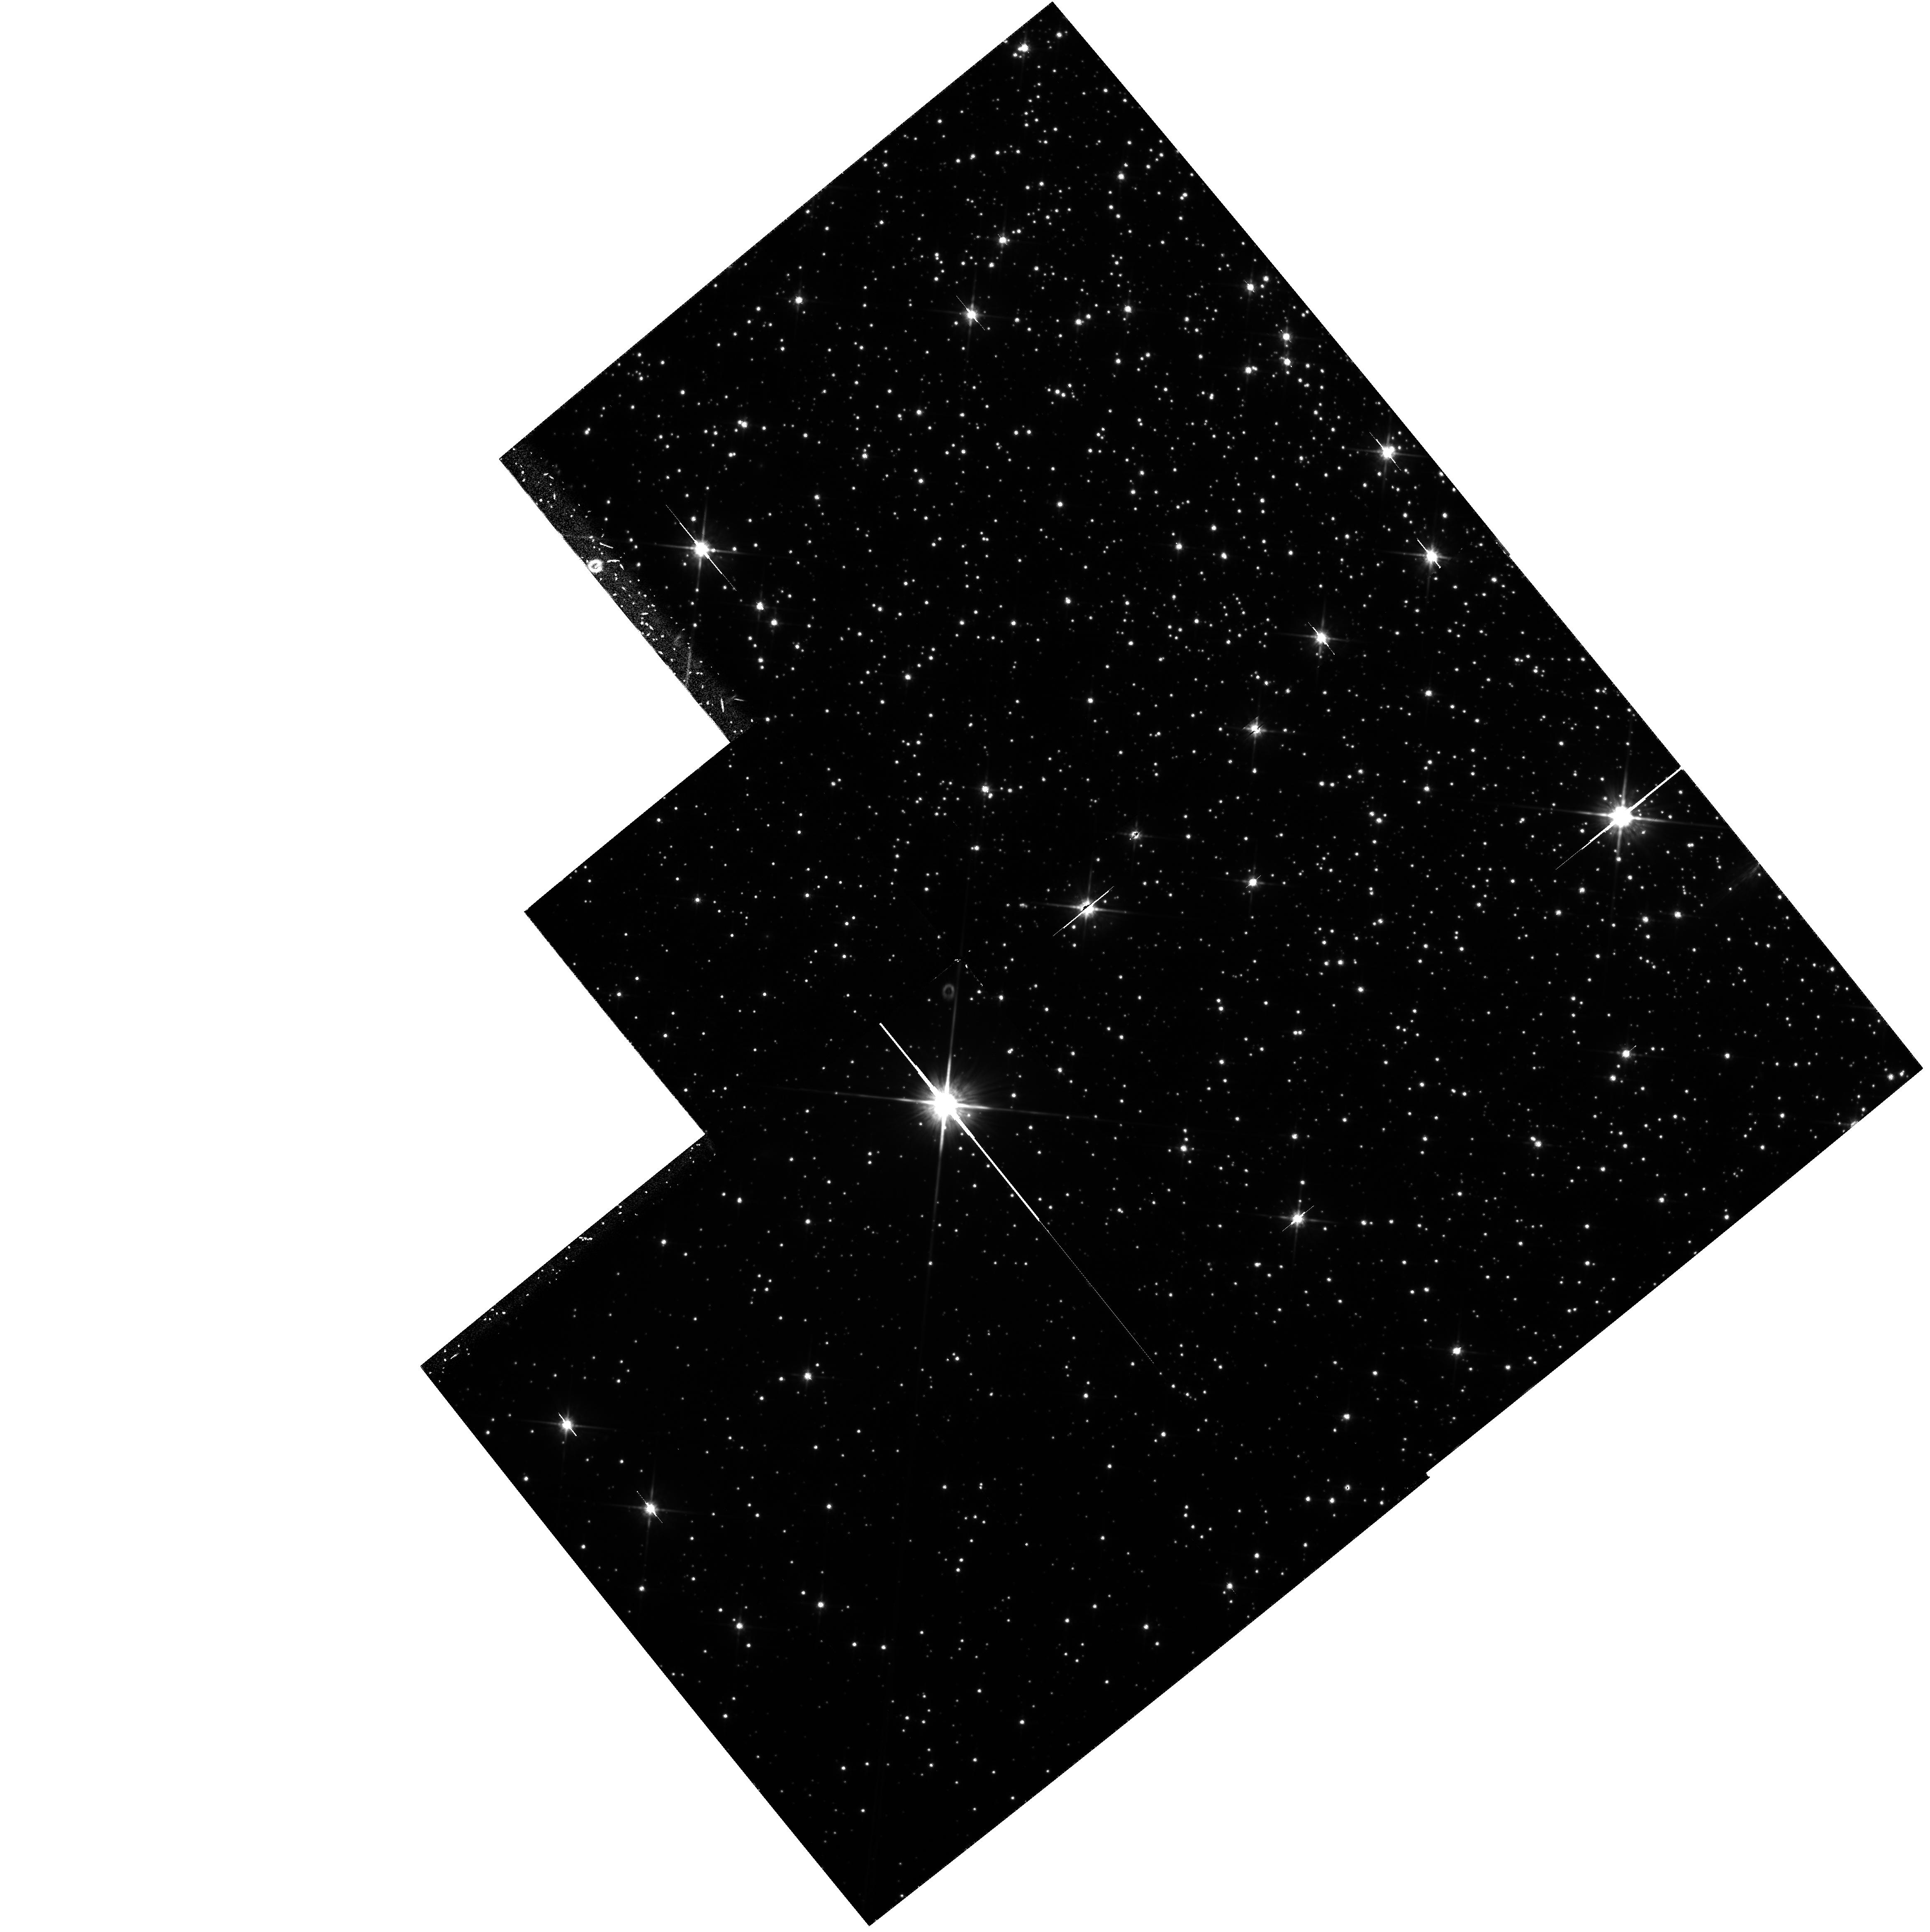
Target: NGC6254. Instrument: WFPC2/PC. Filter: F814W. Exposure: 1.9 h. Observation ID: hst_6113_02_wfpc2_pc_f814w_u2x802

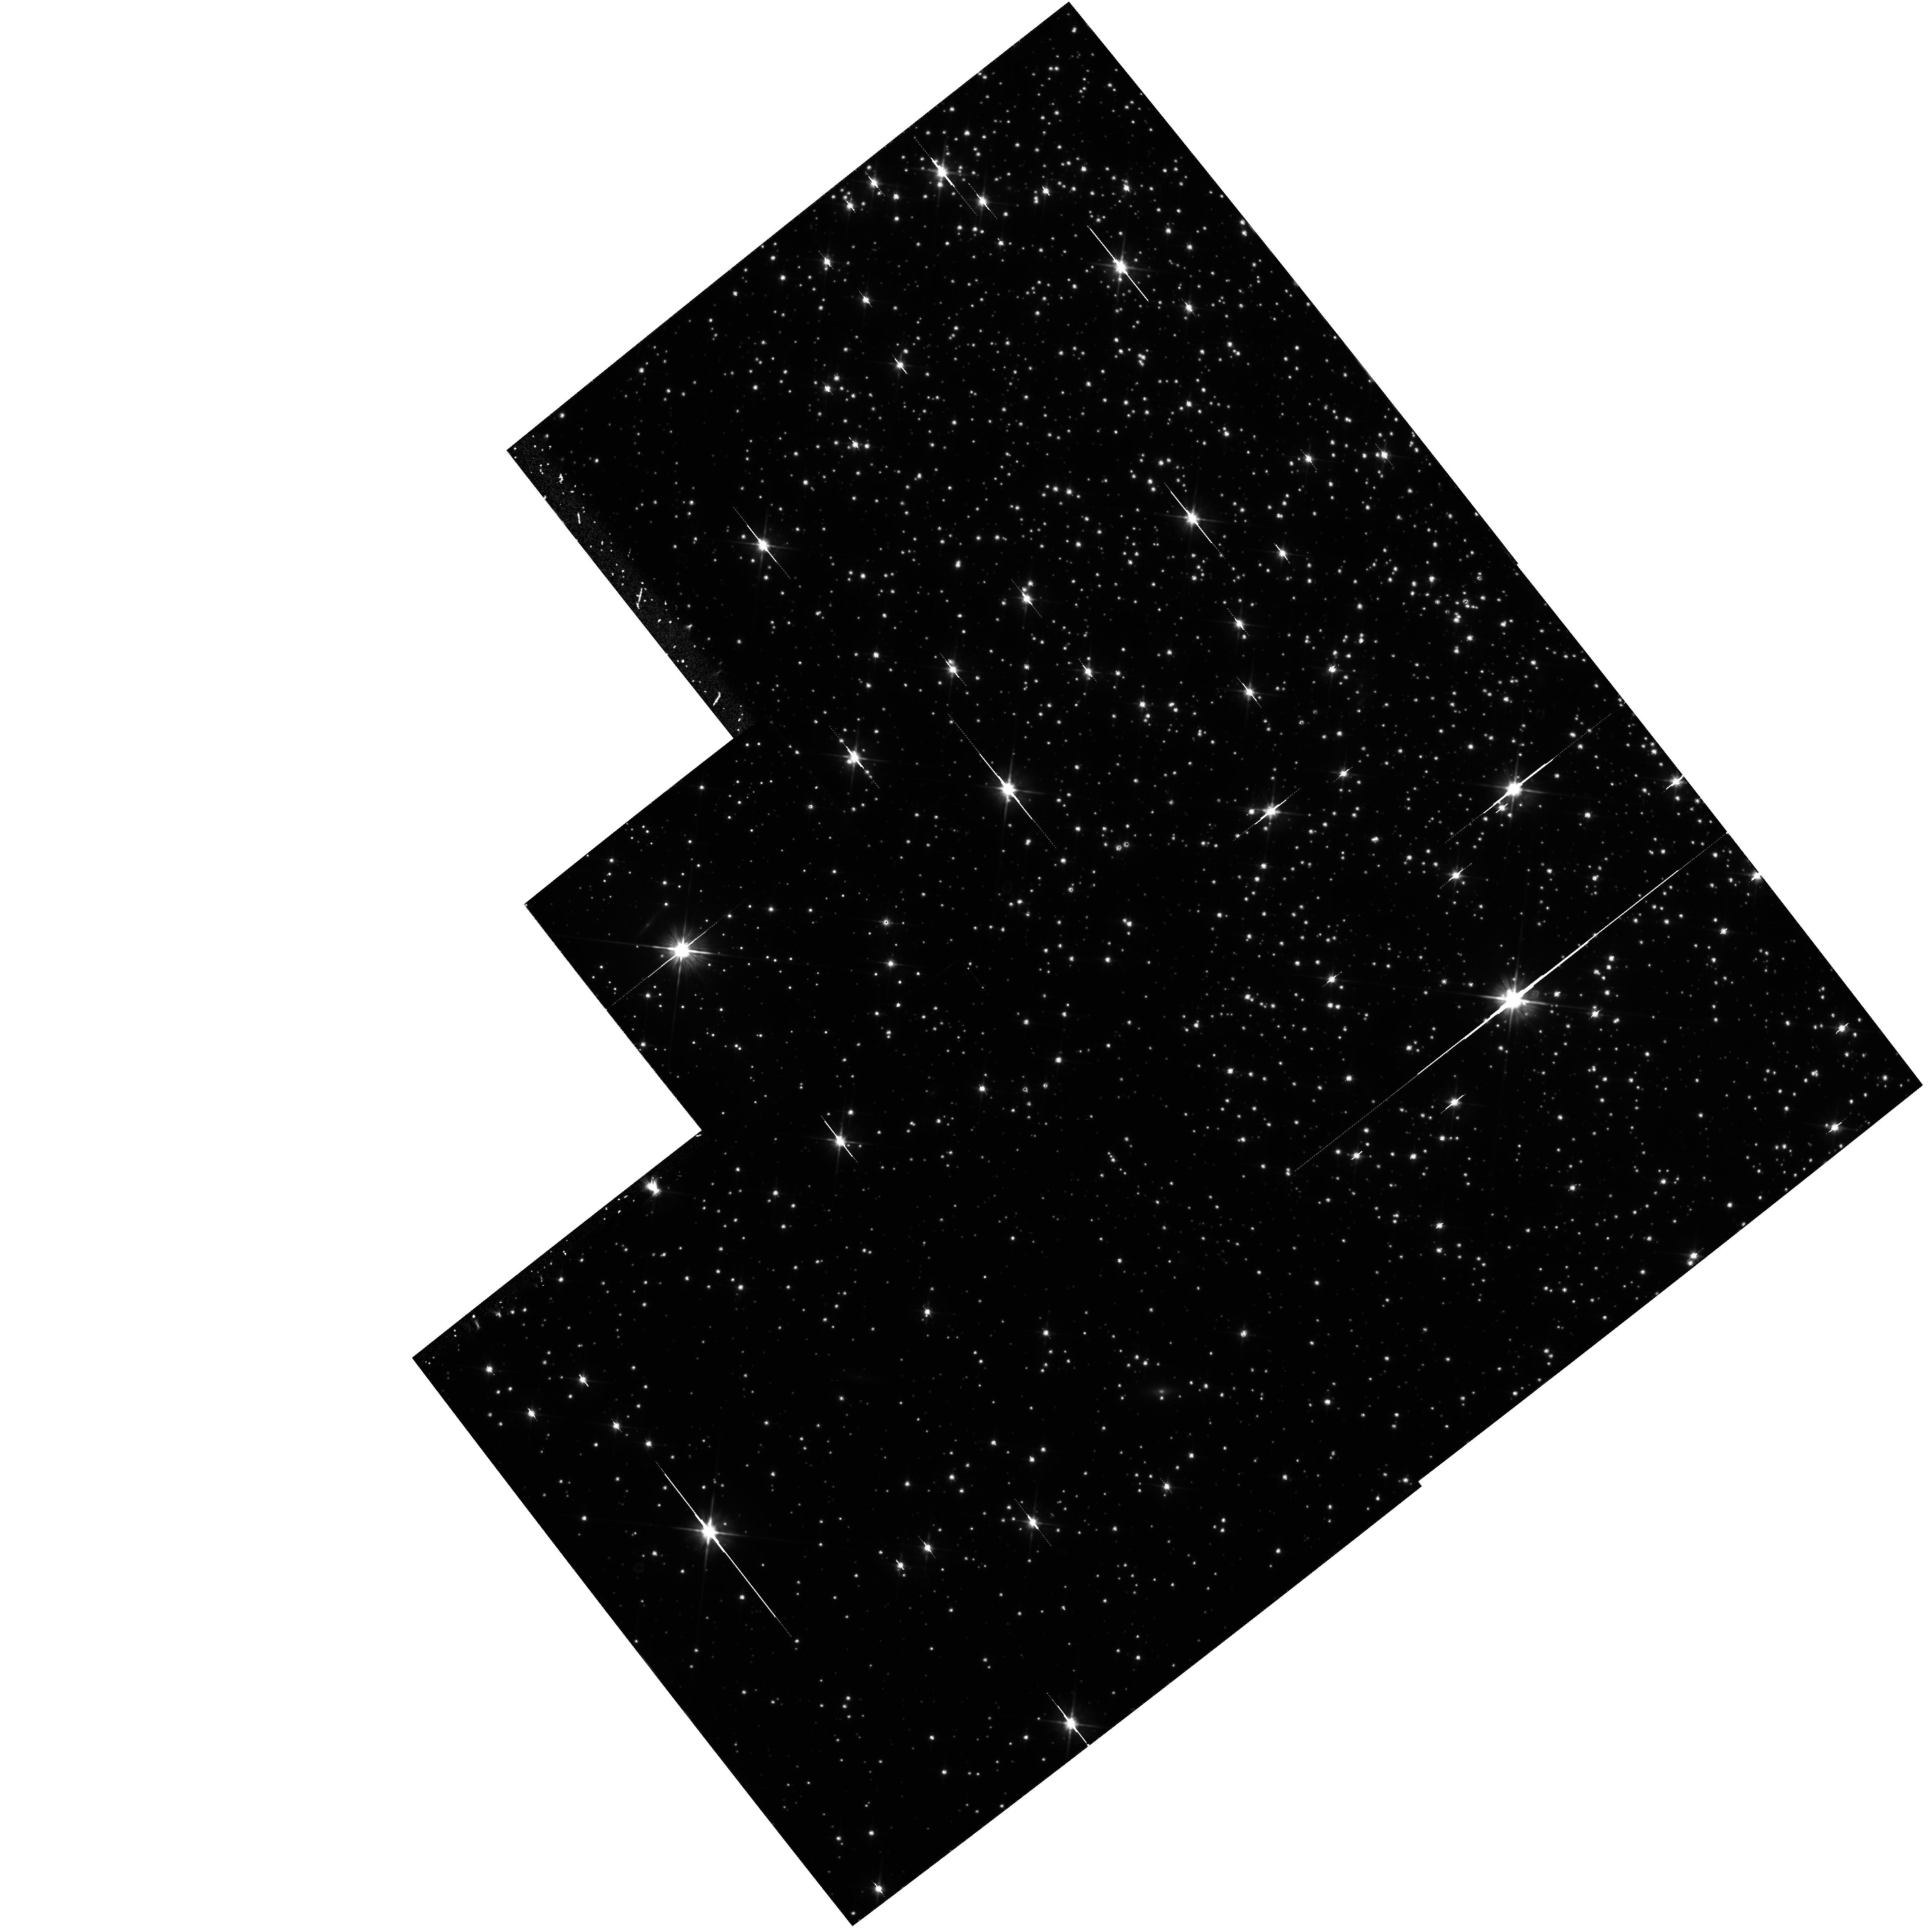
Target: NGC6809. Instrument: WFPC2/PC. Filter: F606W. Exposure: 1.9 h. Observation ID: hst_6113_04_wfpc2_pc_f606w_u2x804

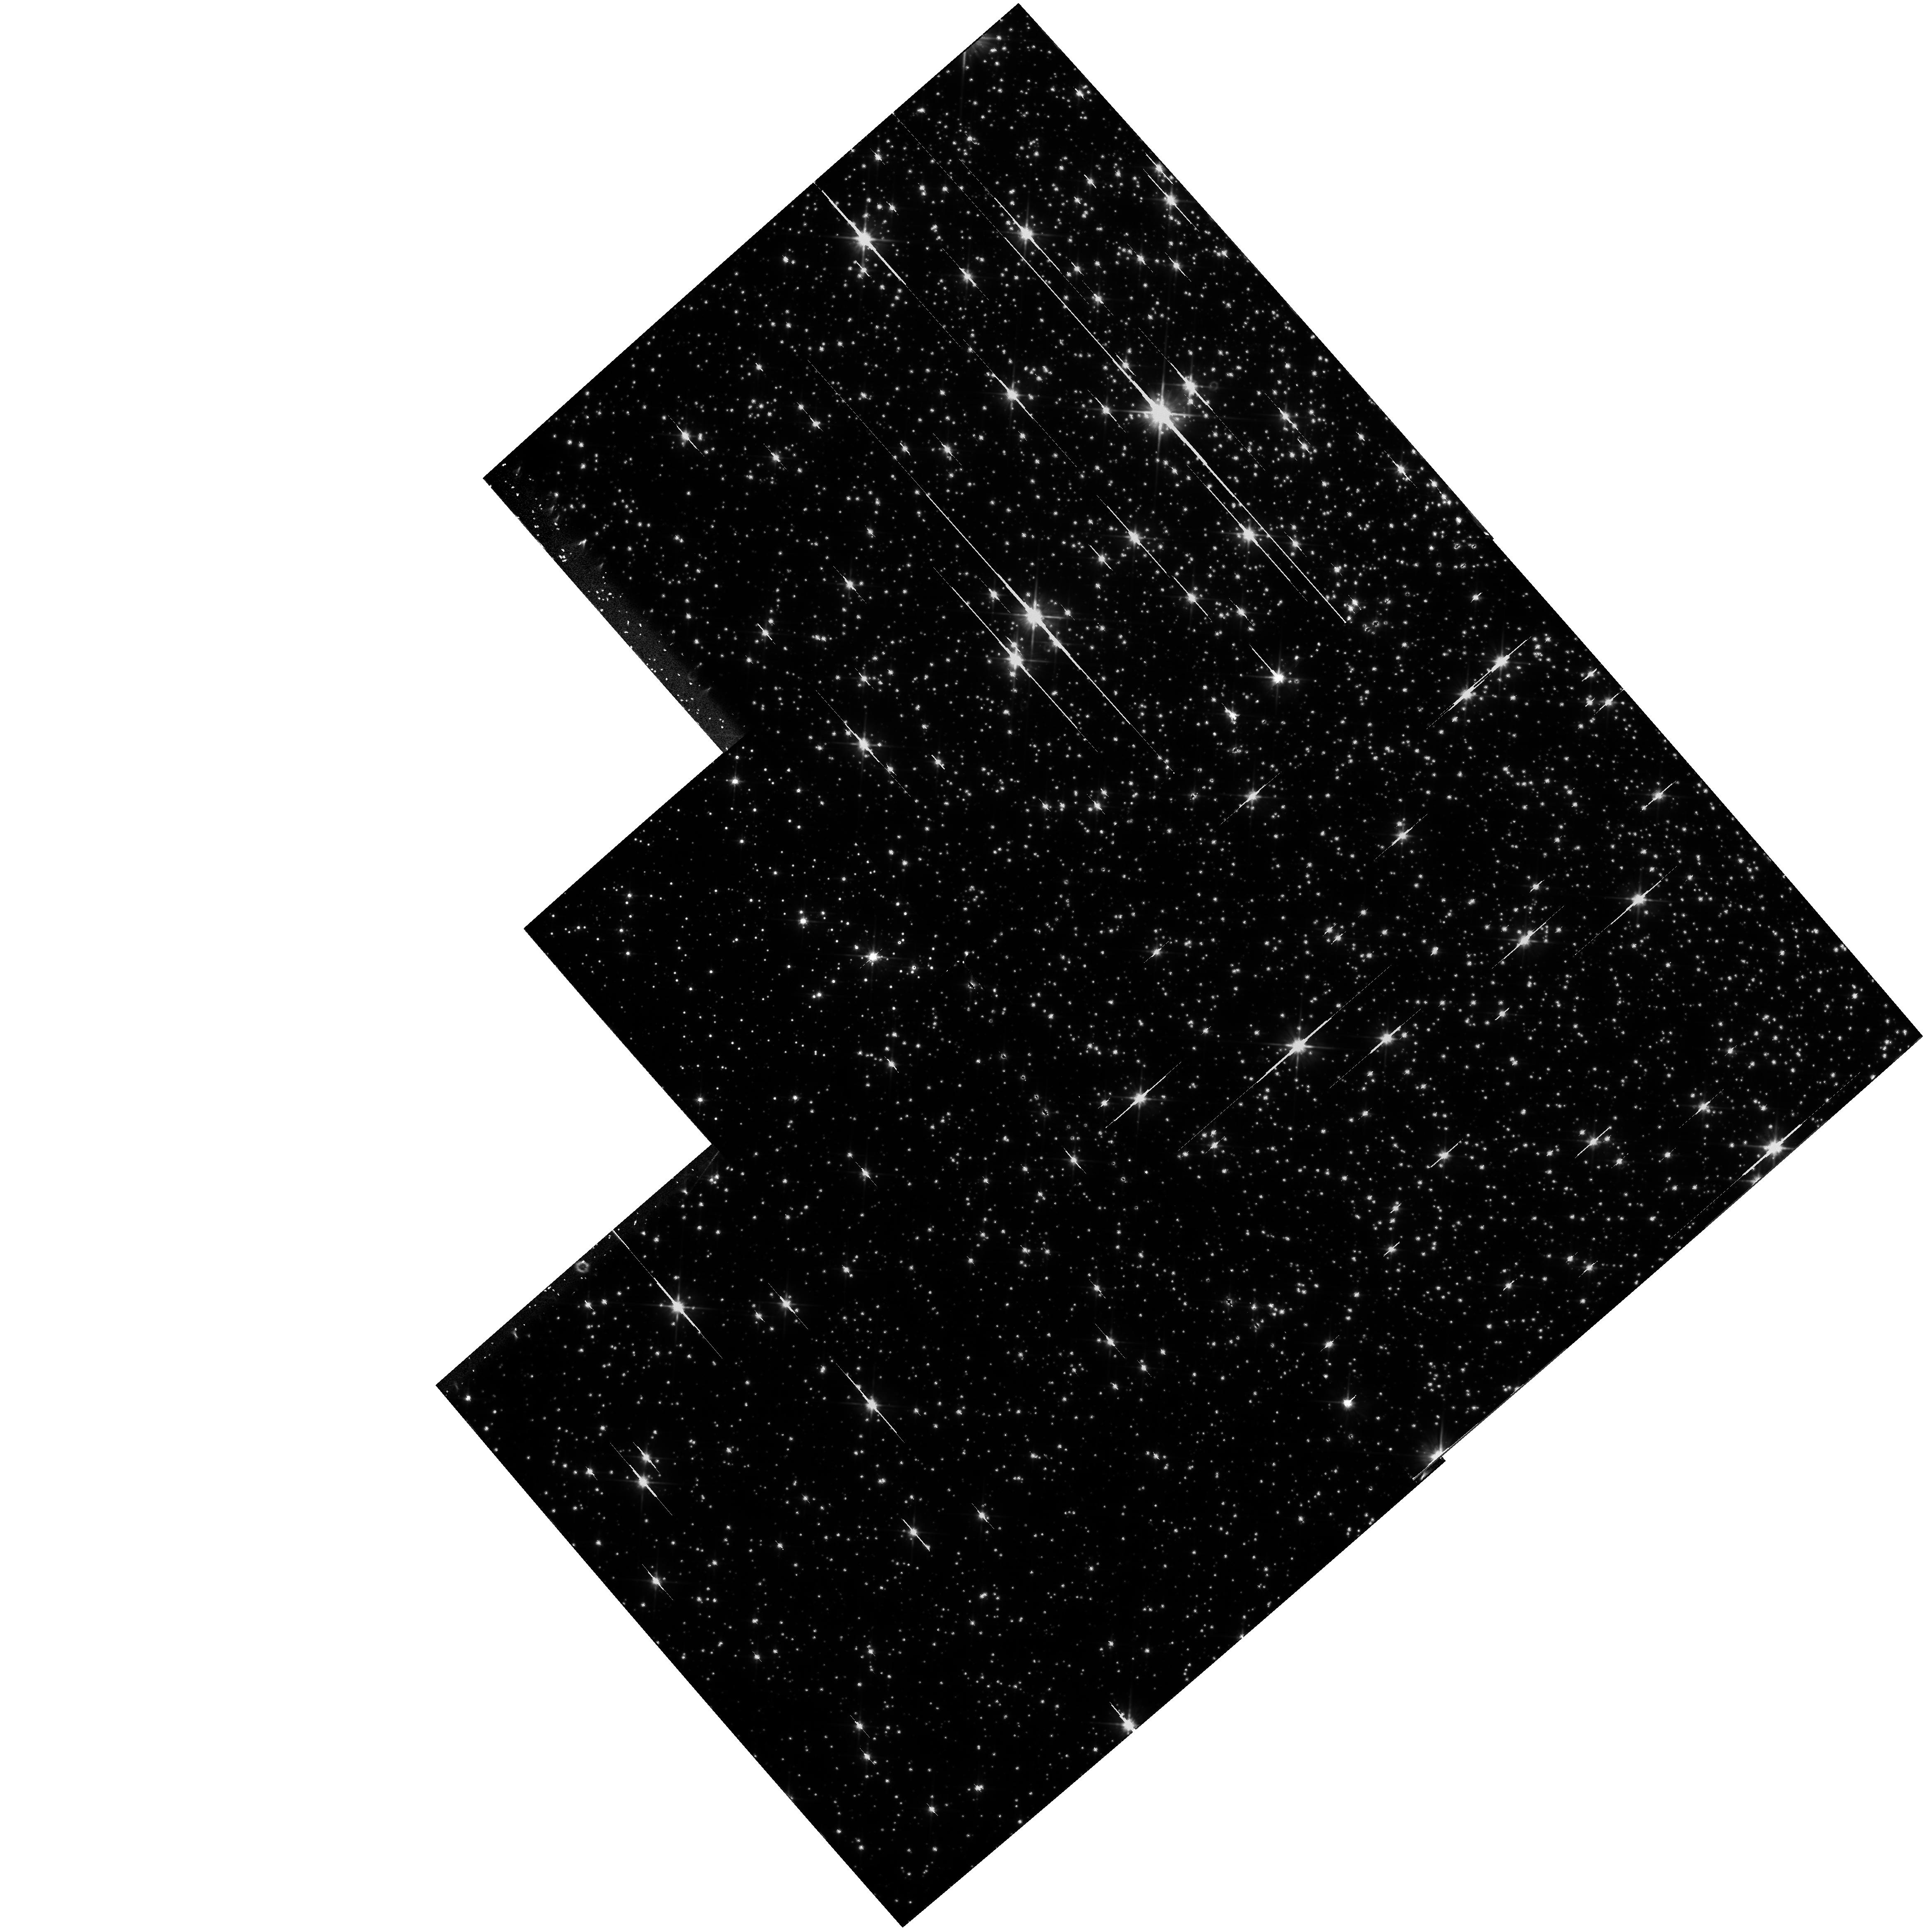
Target: NGC6656. Instrument: WFPC2/PC. Filter: F606W. Exposure: 1.3 h. Observation ID: hst_6113_03_wfpc2_pc_f606w_u2x803

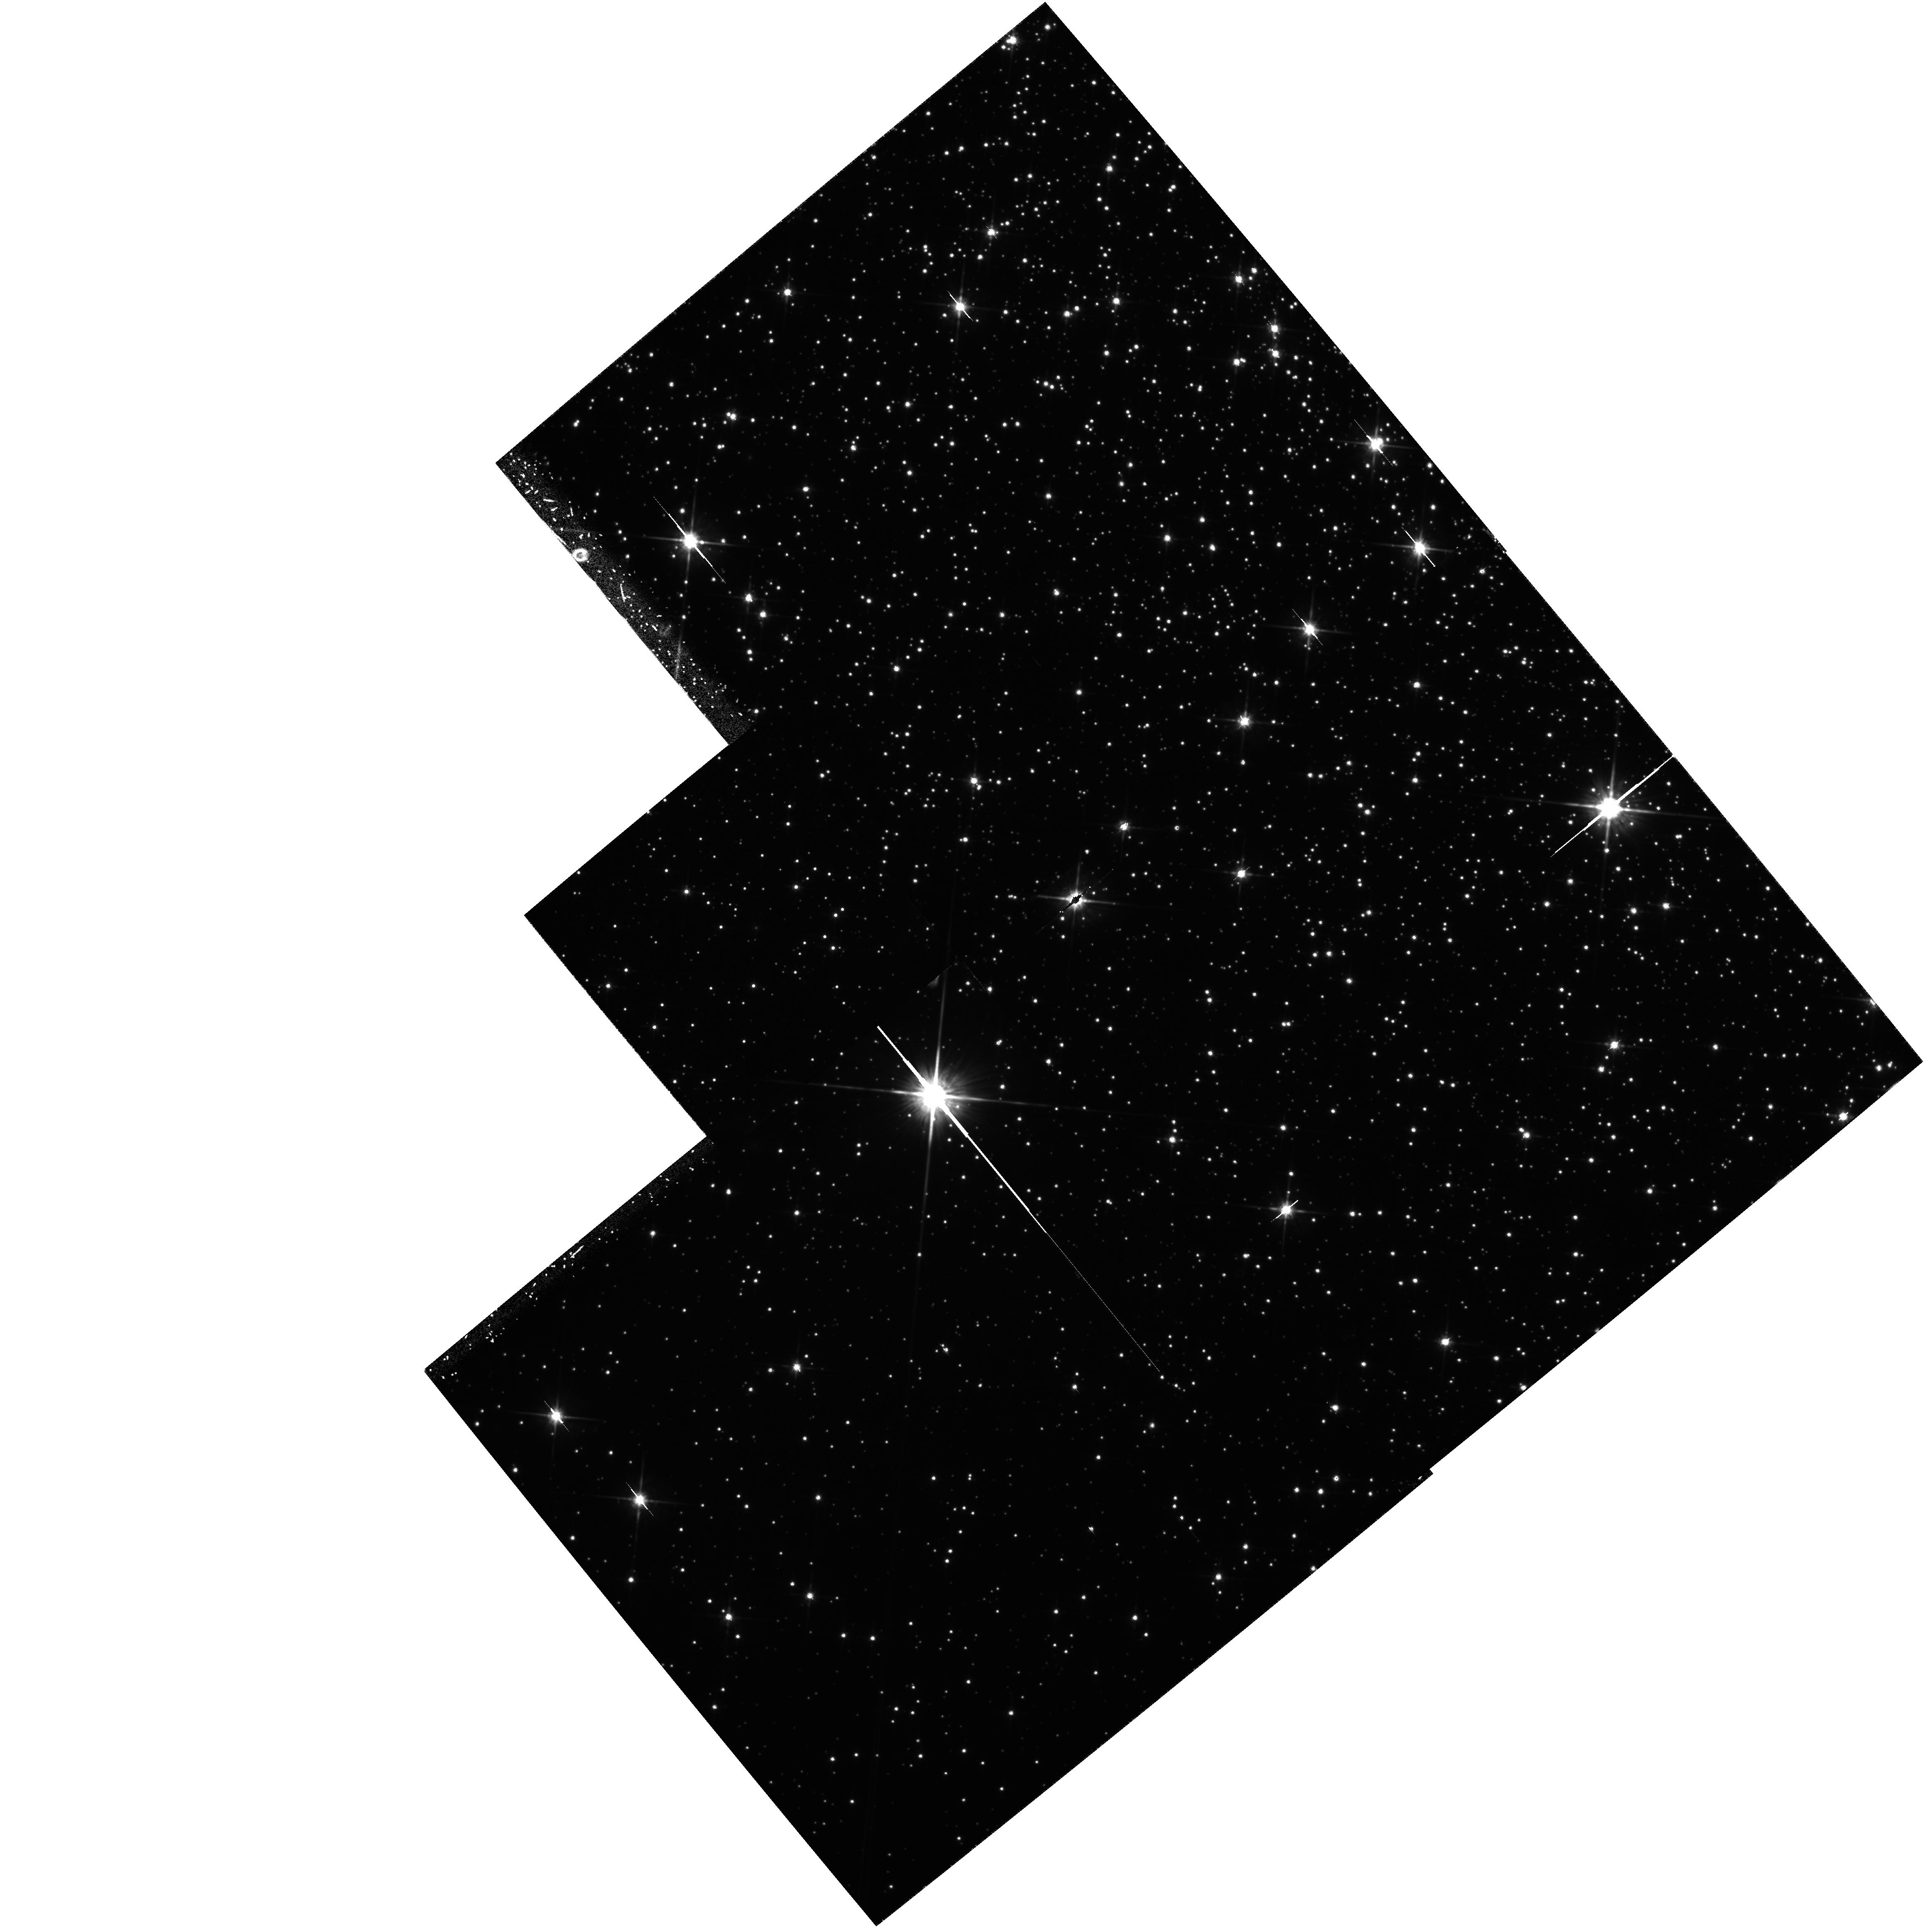
Target: NGC6254. Instrument: WFPC2/PC. Filter: F814W. Exposure: 1.3 h. Observation ID: hst_6113_01_wfpc2_pc_f814w_u2x801

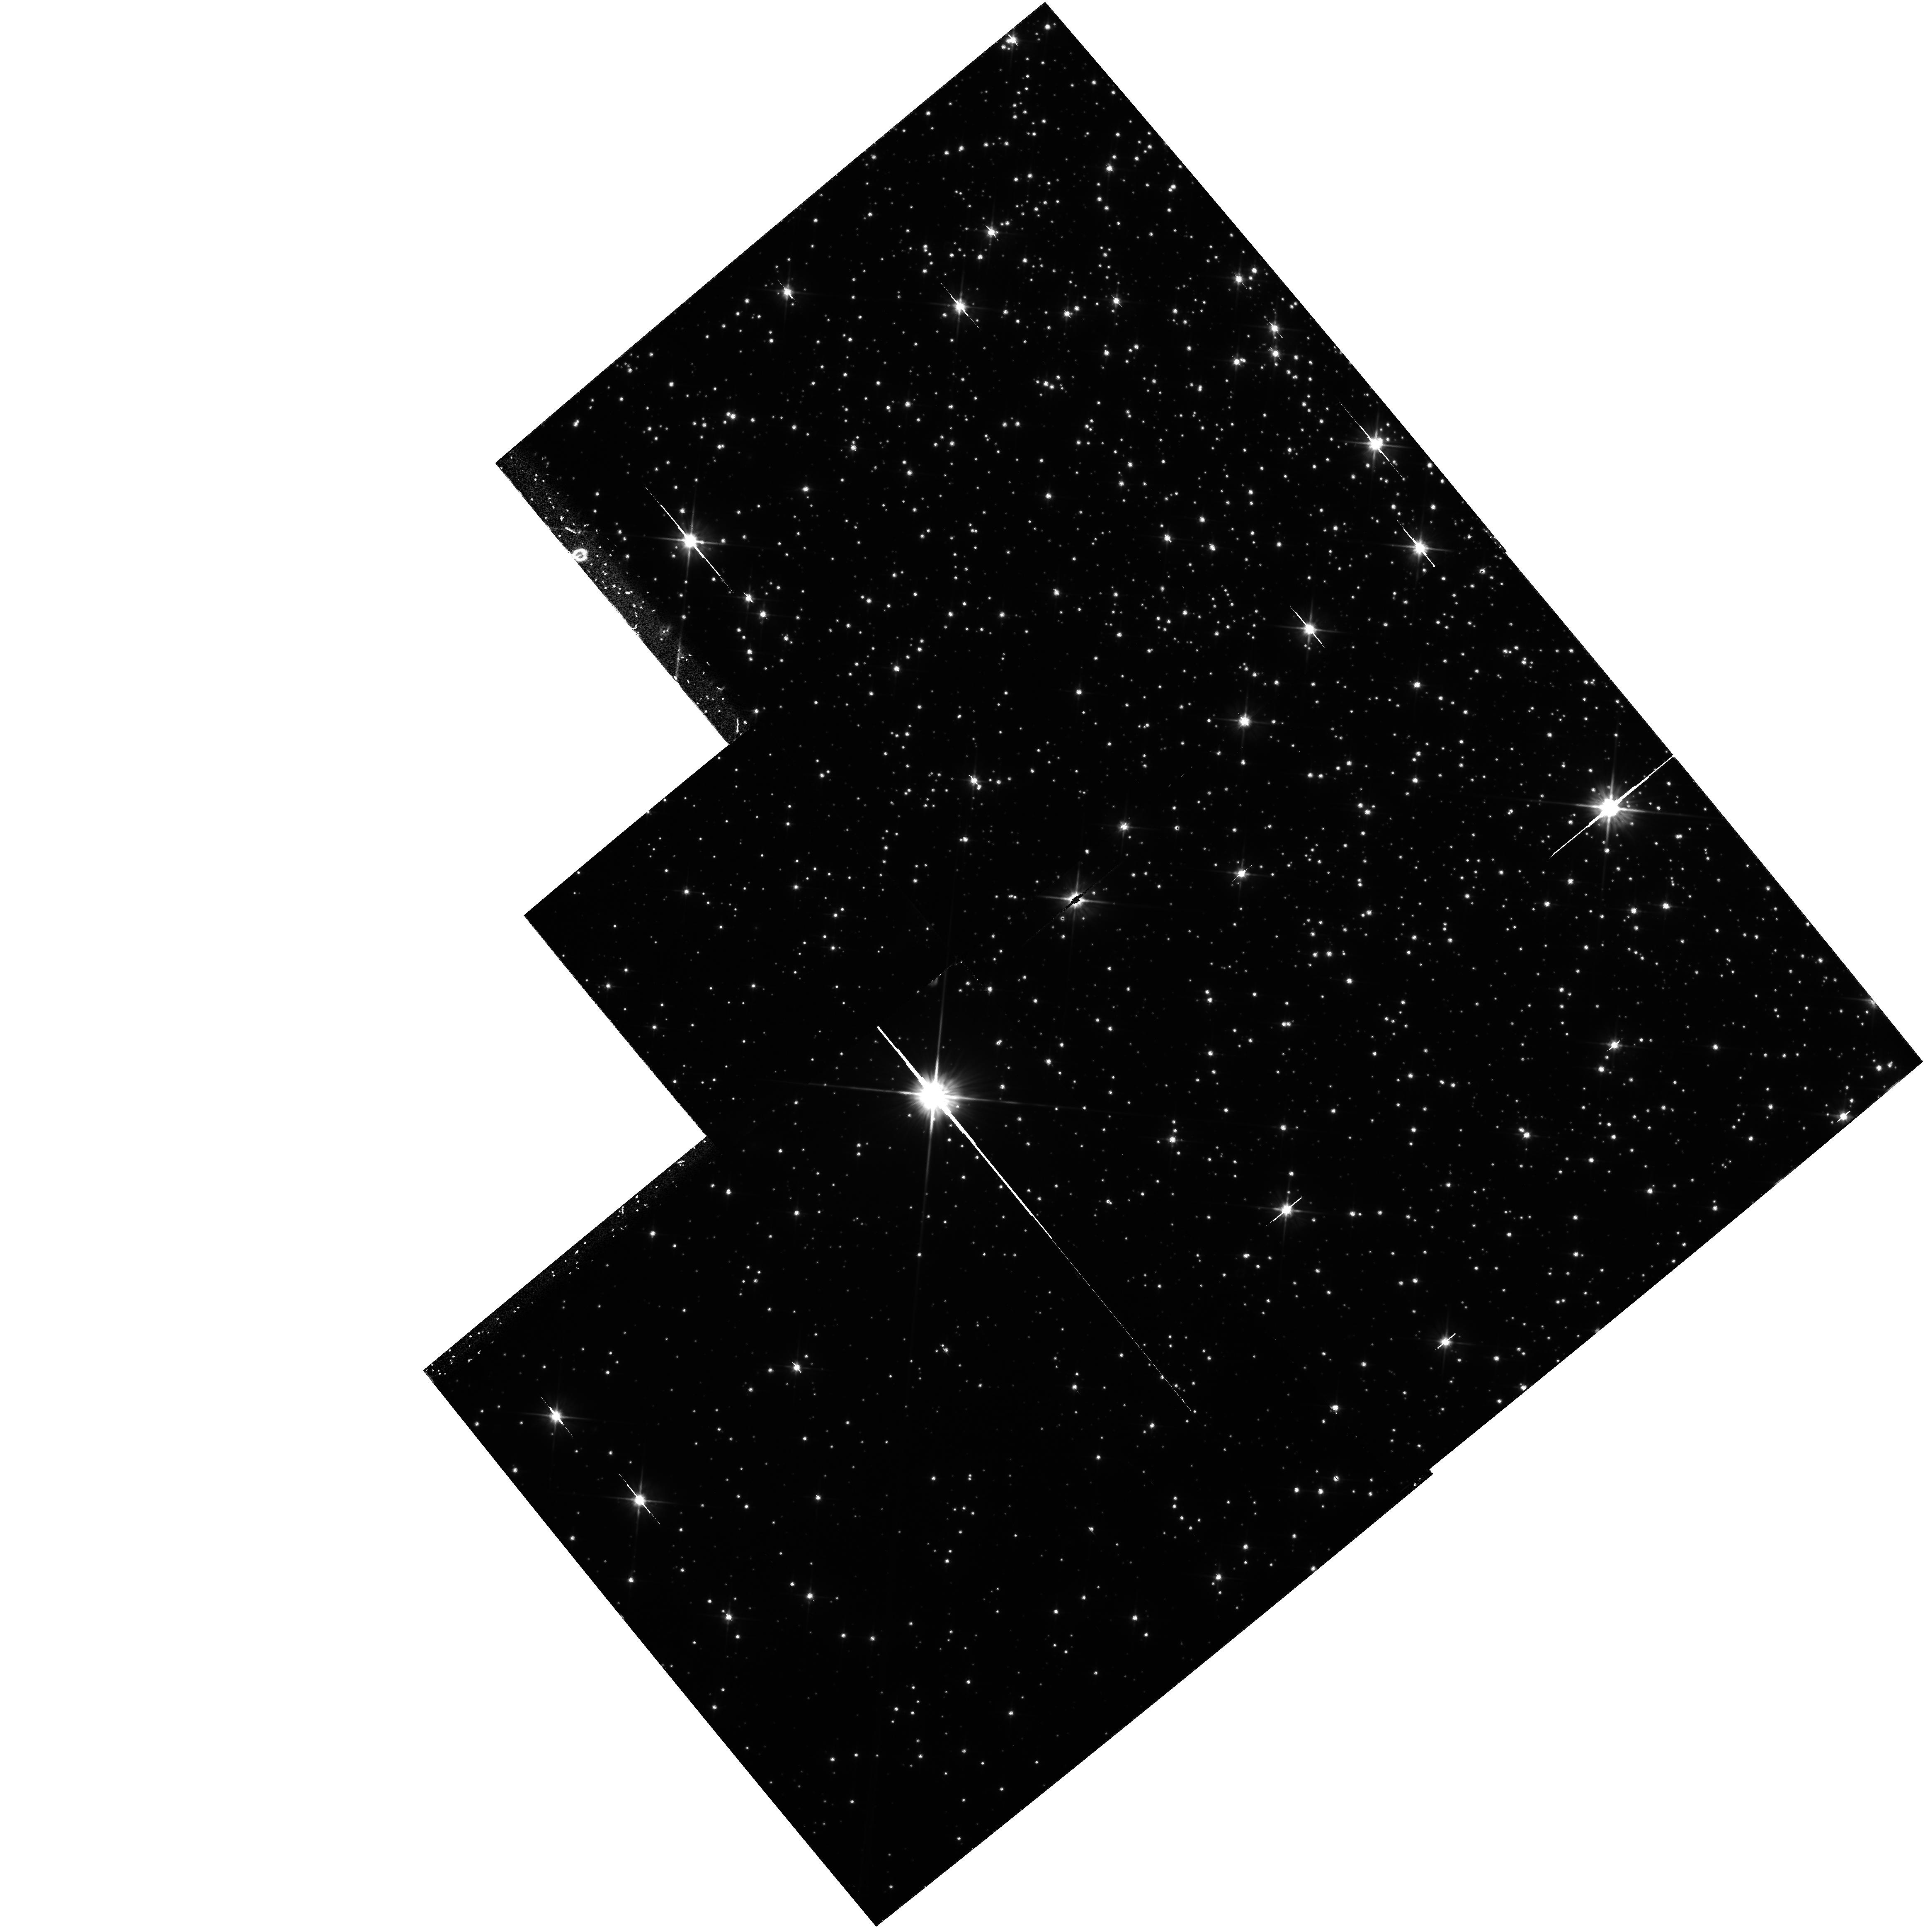
Target: NGC6254. Instrument: WFPC2/PC. Filter: F606W. Exposure: 1.9 h. Observation ID: hst_6113_01_wfpc2_pc_f606w_u2x801

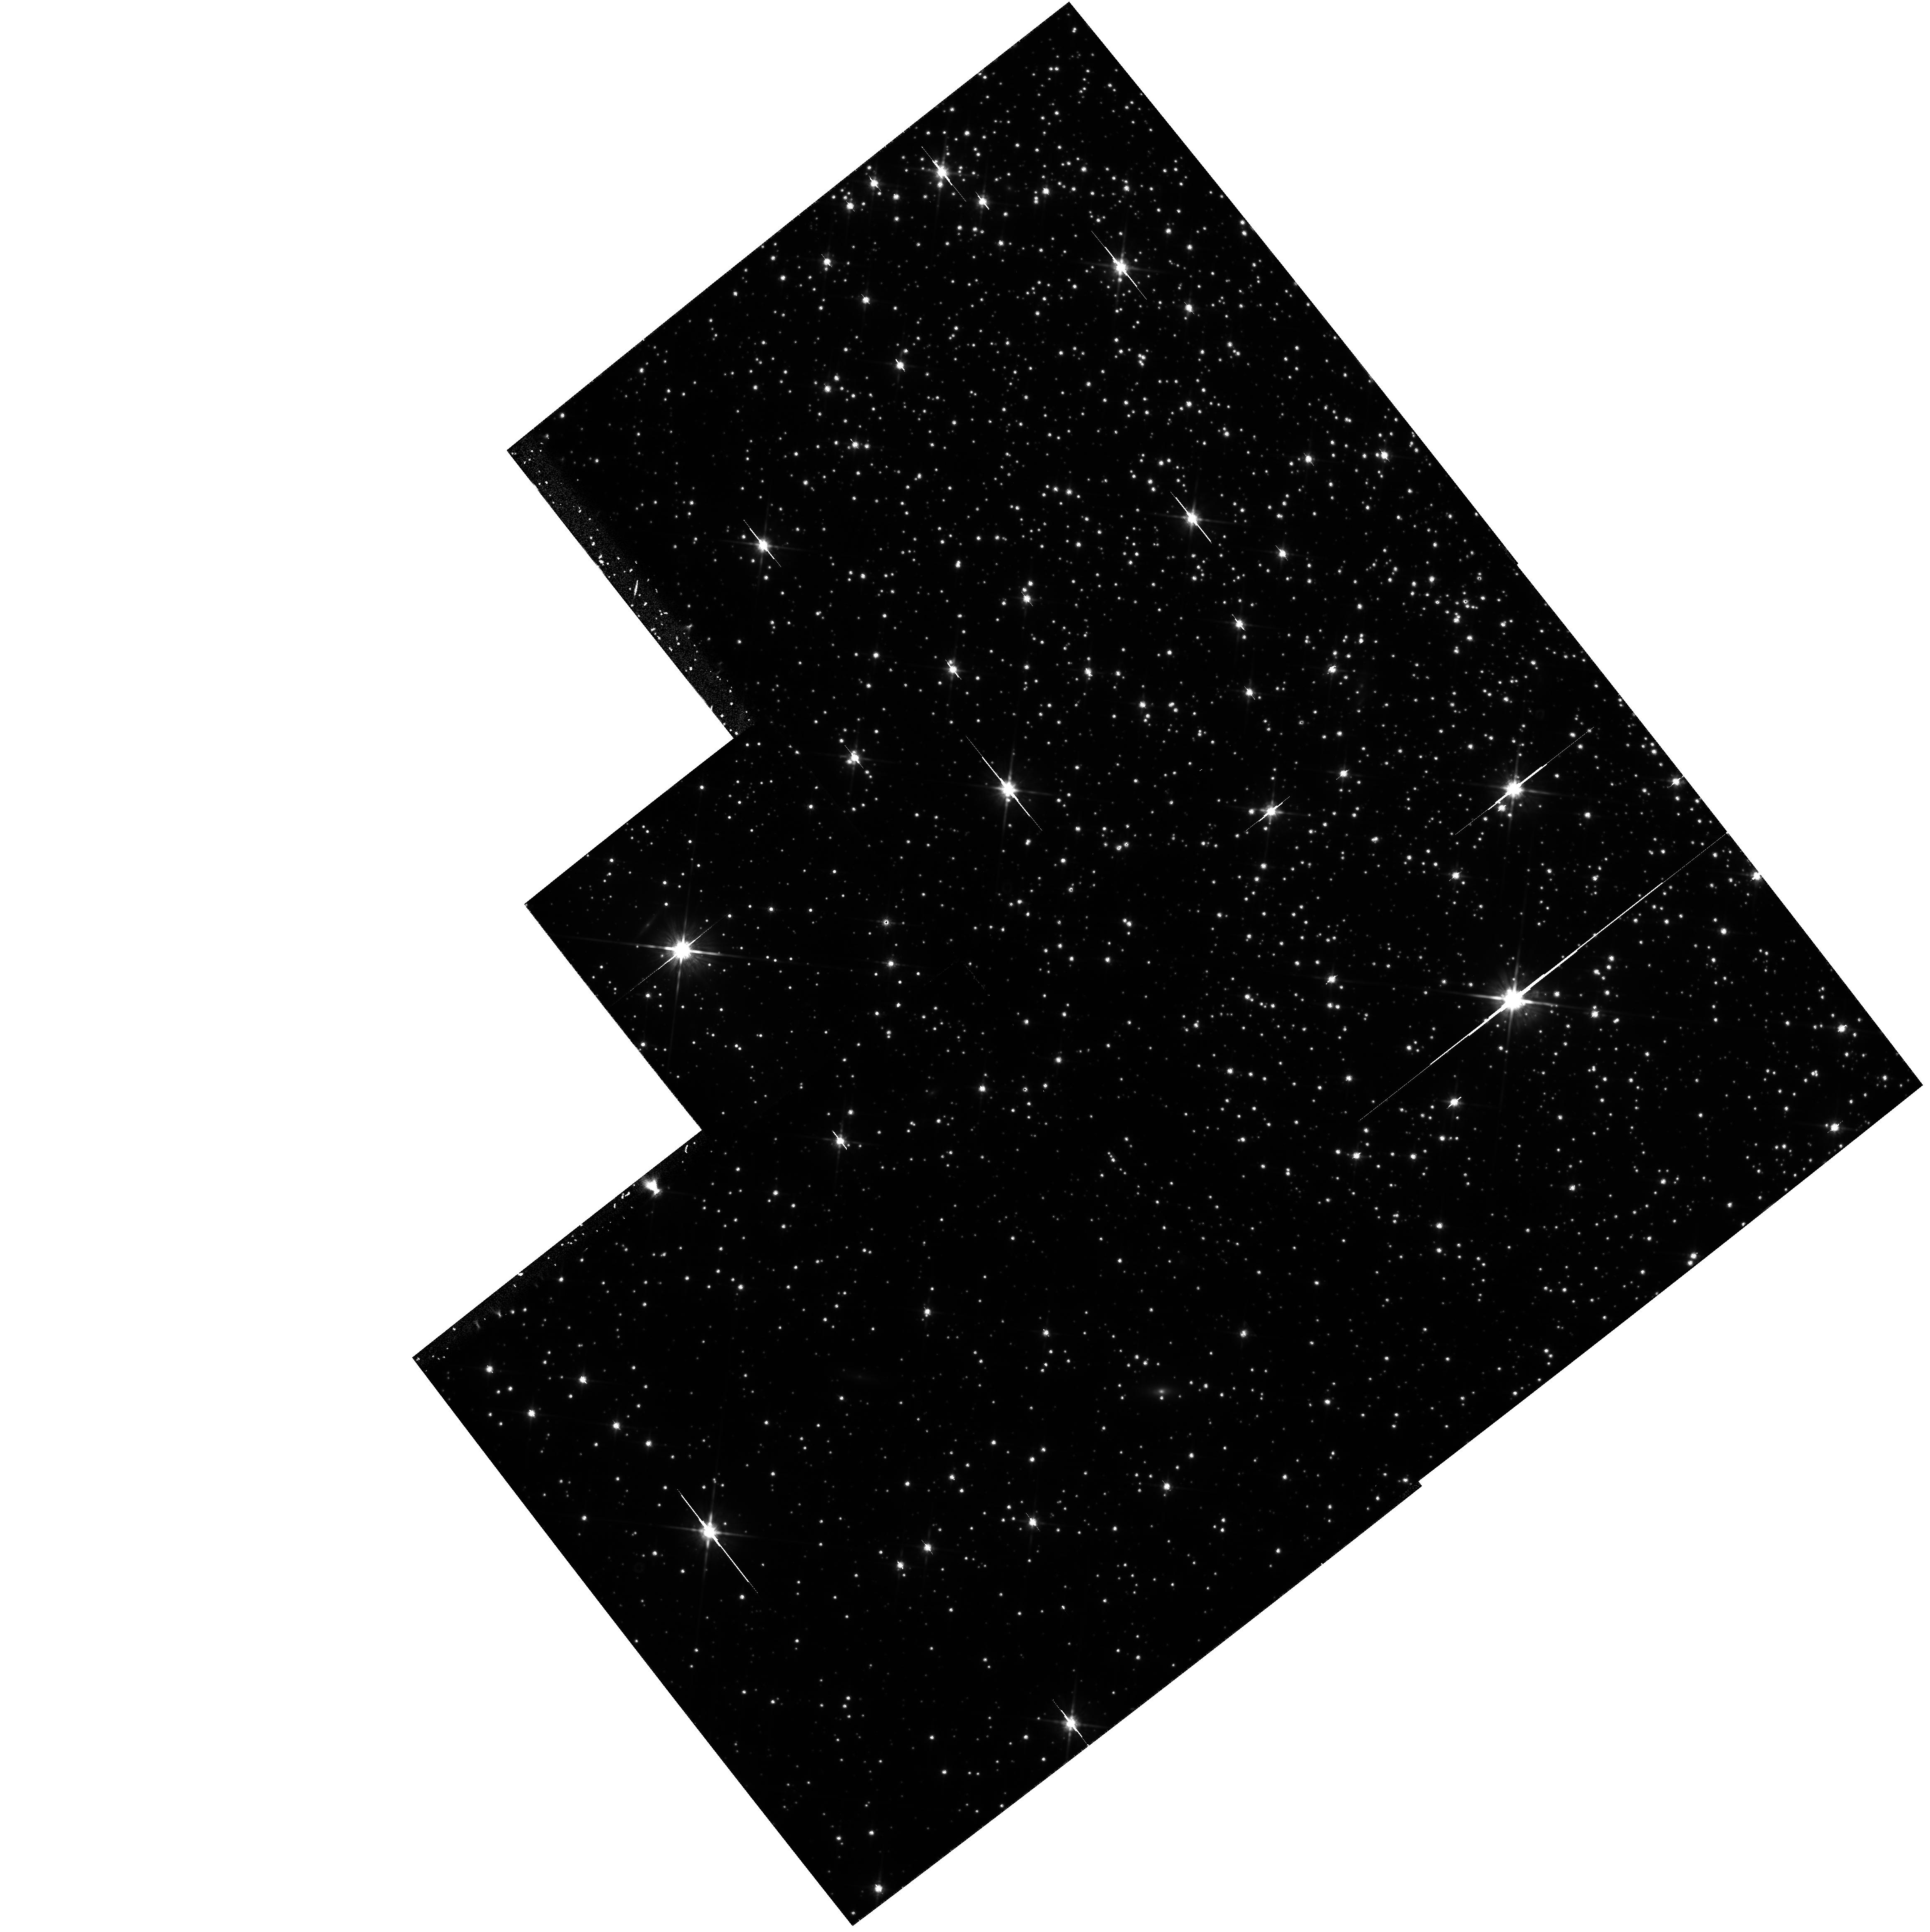
Target: NGC6809. Instrument: WFPC2/PC. Filter: F814W. Exposure: 2 h. Observation ID: hst_6113_04_wfpc2_pc_f814w_u2x804

SEARCHING FOR LOW MASS STARS: THE MASS FUNCTION AT THE HYDROGEN BURNING LIMIT (PI: Paresce, Francesco)

We propose to use the unprecedented imaging capabilities of the WFPC2 to investigate the low-mass Main Sequence end in five globular clusters, in order to derive the luminosity and mass functions of very low mass stars (VLM). Deep photometric observations are required through the F606W and F814W wide band filters. Among the closest clusters, five objects have been selected with the same metallicity but very different dynamical histories, different destruction times, and different scale heights. This survey will obtain a detailed map of the internal properties of the clusters and, through the study of mass segregation, will gain a closer insight into the relaxation mechanisms that govern their evolution and into the effects of dynamics on stellar evolution. A thorough intercomparison of the luminosity and mass functions of several different clusters measured at various locations inside each cluster will provide useful tests on VLM stars evolution, will deliver long awaited hints on the origin of the dark matter, and will improve the understanding of the dynamical processes at work in globular clusters. As a byproduct, several cluster white dwarfs will be detected and their cooling sequence will be investigated.